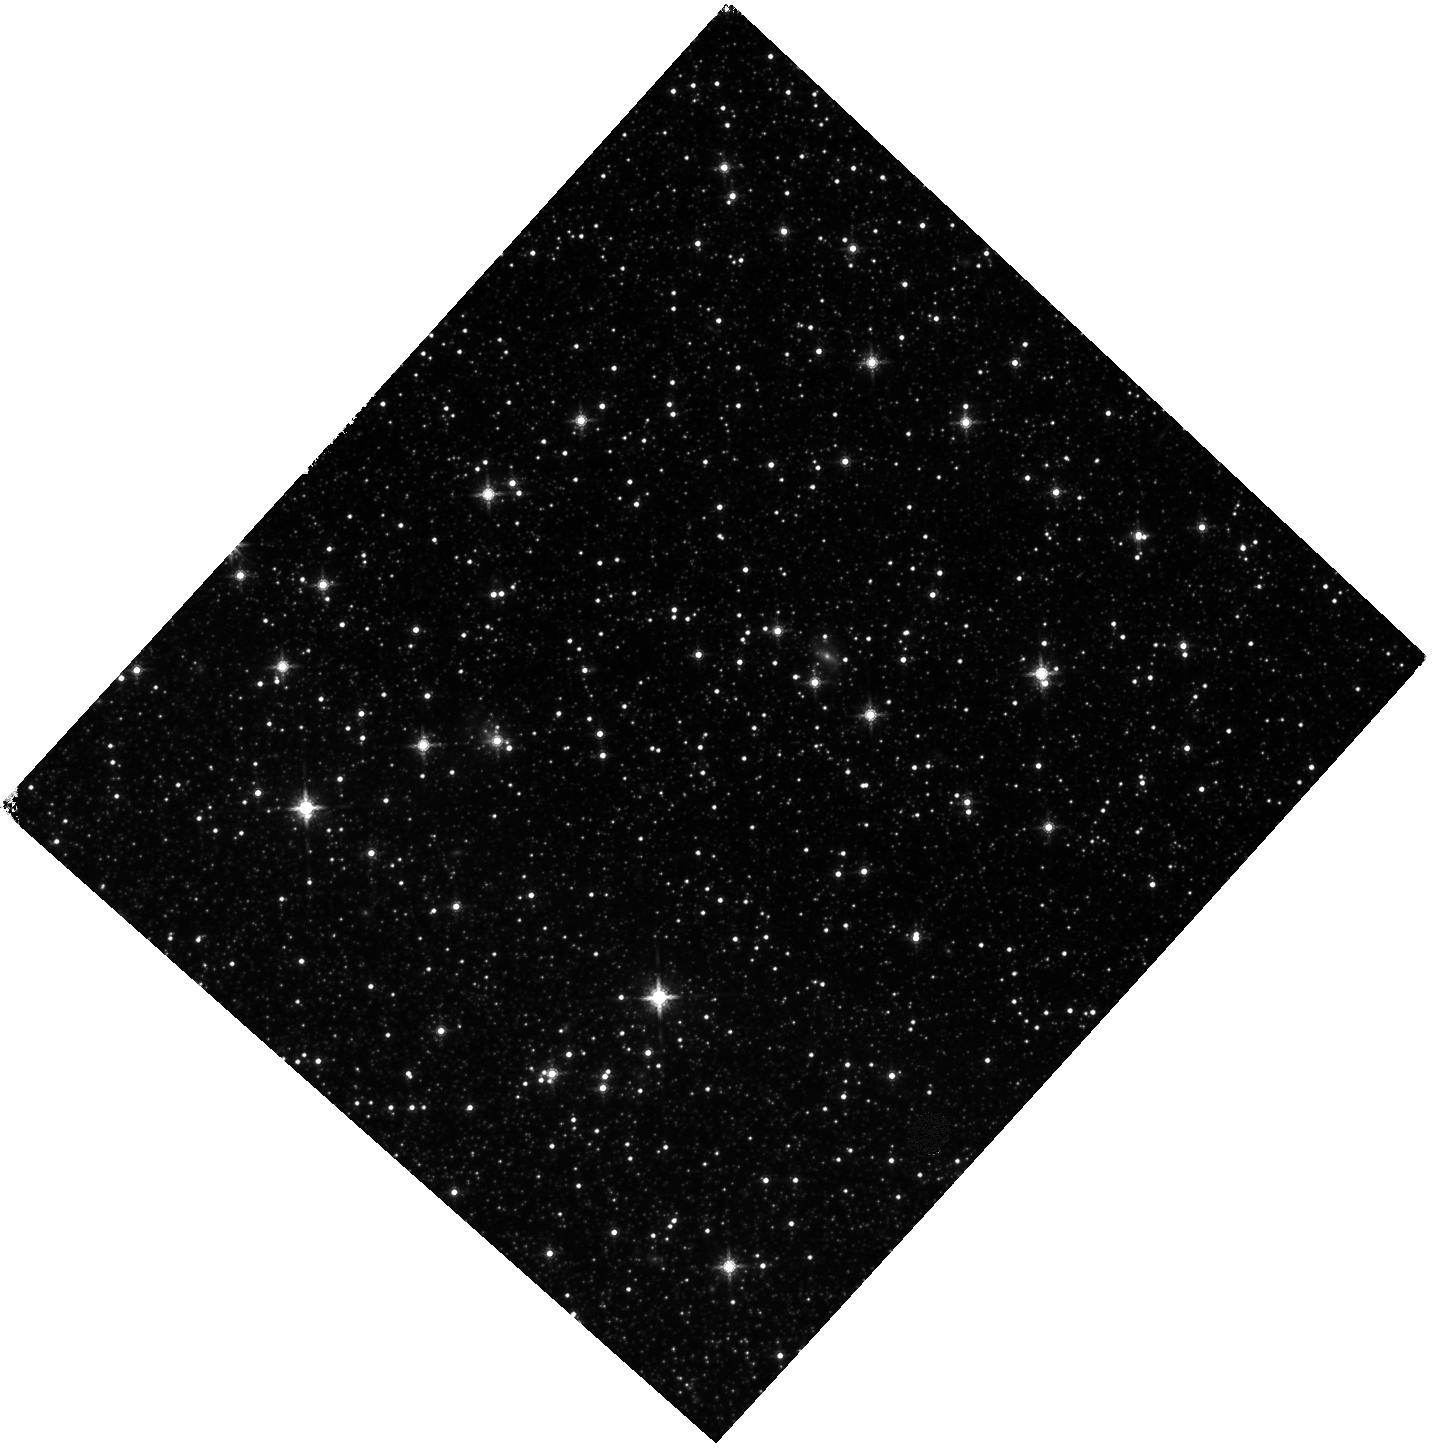
Target: SMC-F10-IR. Instrument: WFC3/IR. Filter: F160W. Exposure: 27 min. Observation ID: hst_13659_09_wfc3_ir_f160w_icnl09

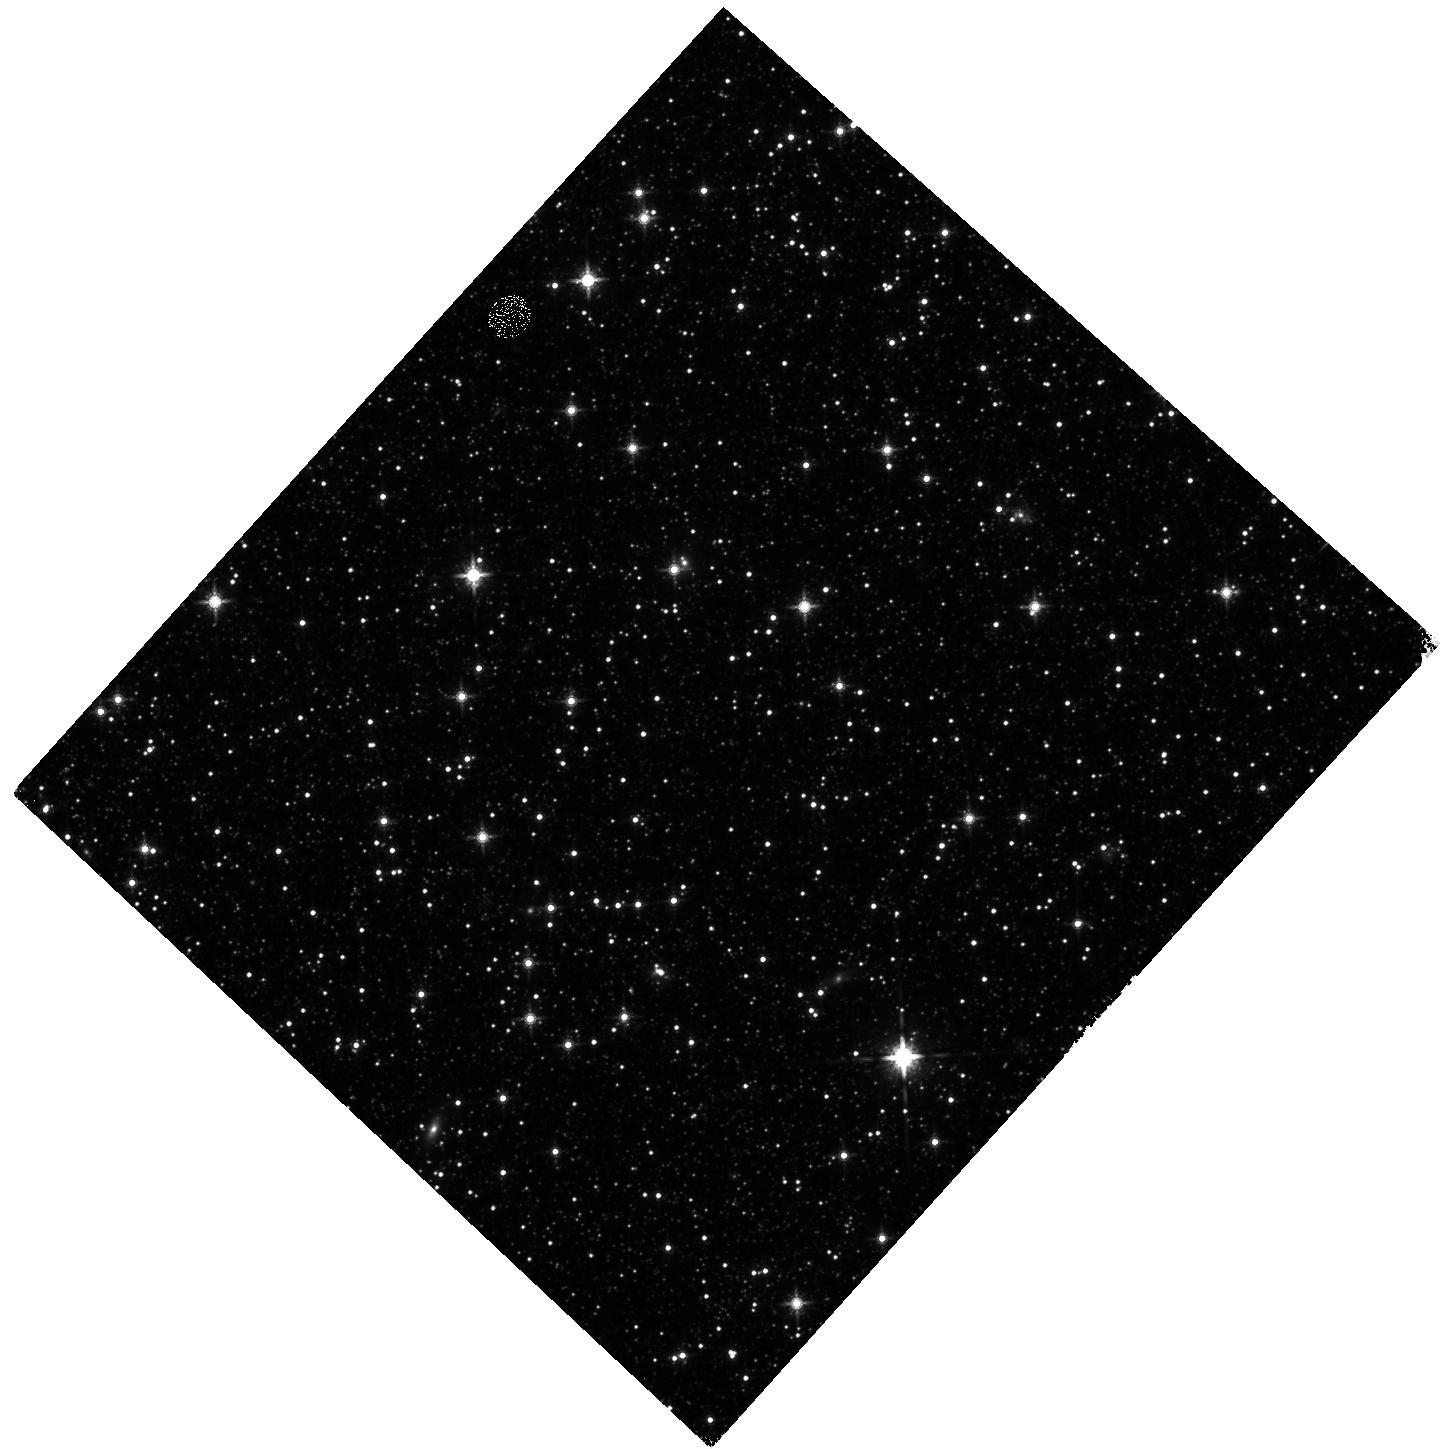
Target: SMC-F03-IR. Instrument: WFC3/IR. Filter: F160W. Exposure: 27 min. Observation ID: hst_13659_14_wfc3_ir_f160w_icnl14

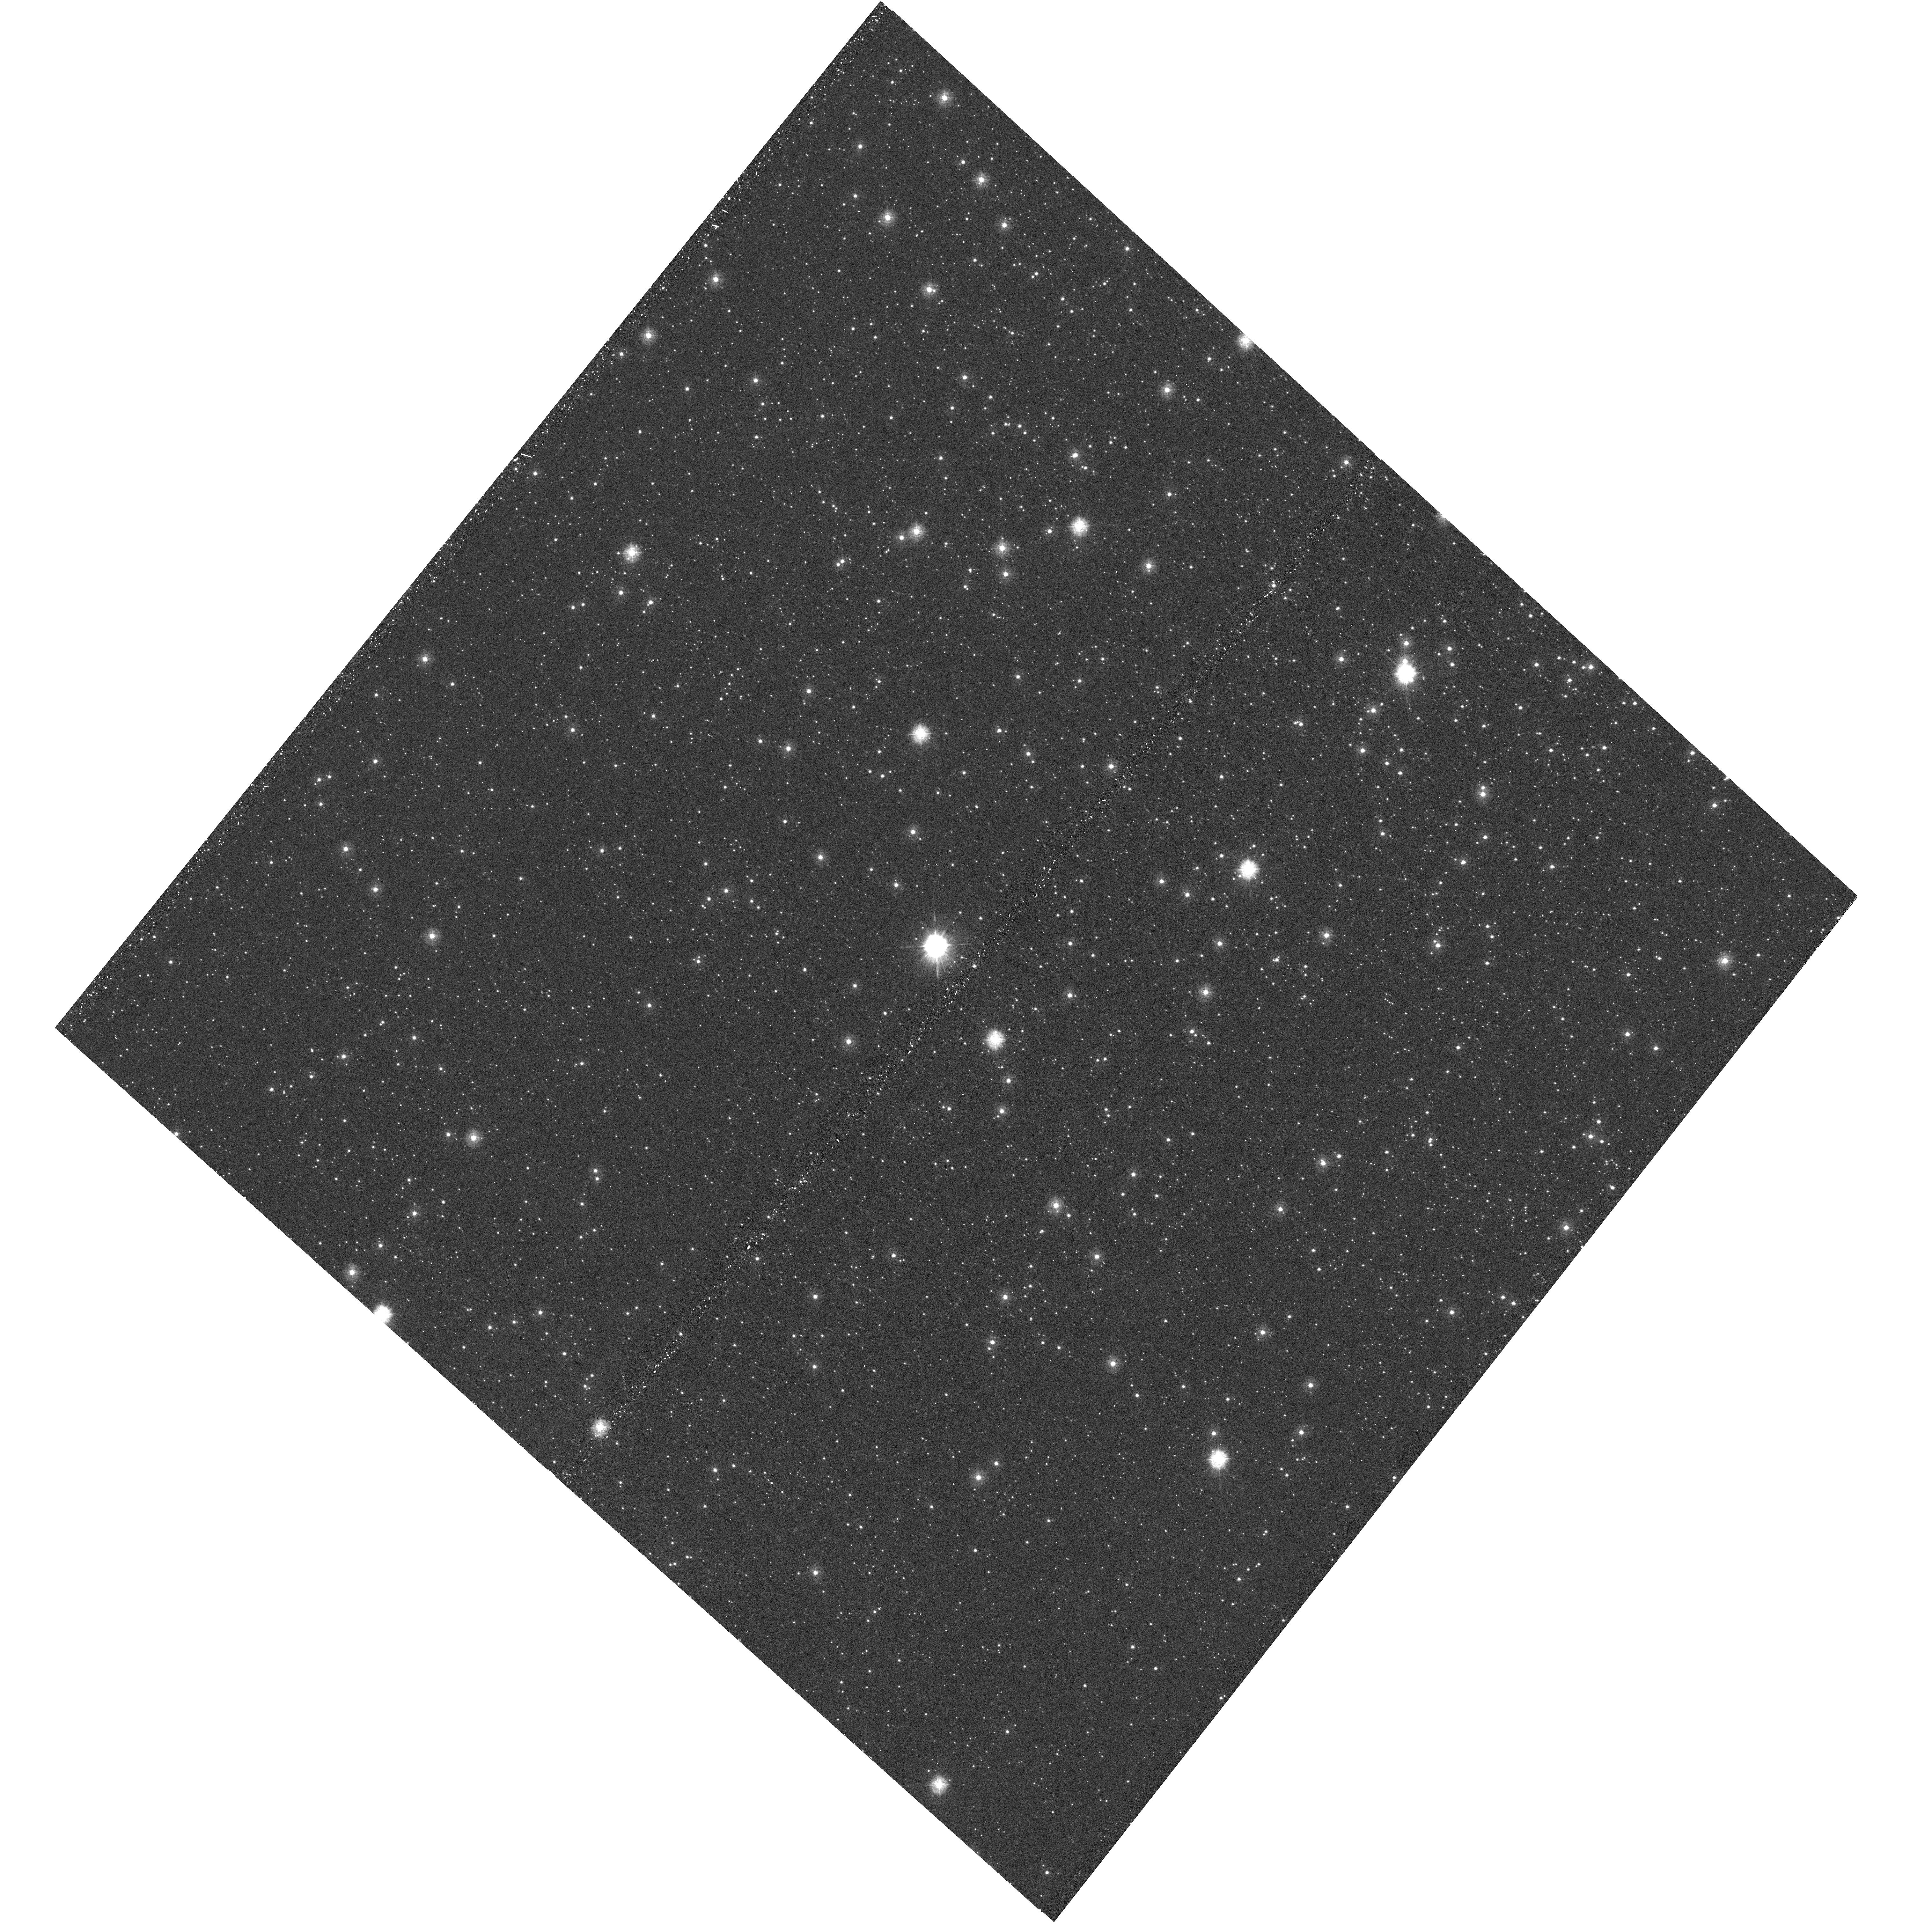
Target: SMC-F15-UVIS. Instrument: WFC3/UVIS. Filter: F275W. Exposure: 27 min. Observation ID: hst_13659_02_wfc3_uvis_f275w_icnl02

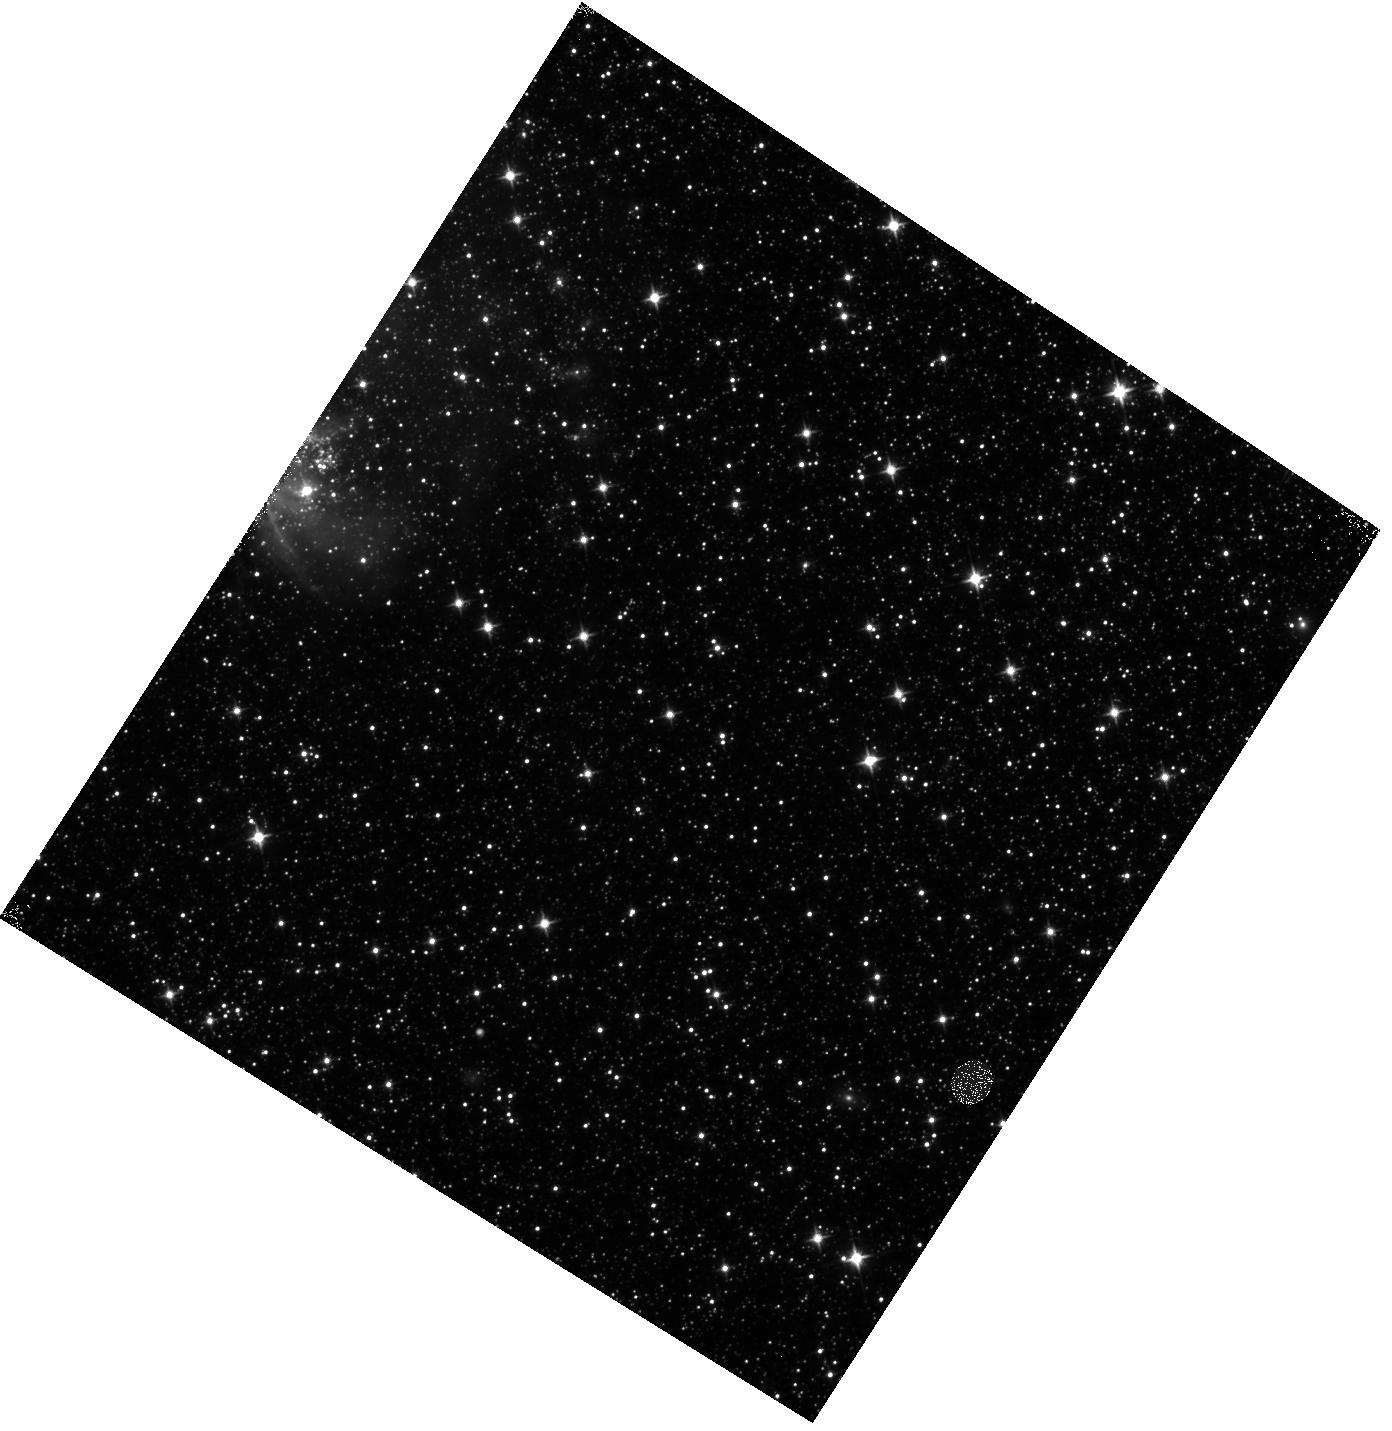
Target: SMC-F18-IR. Instrument: WFC3/IR. Filter: F110W. Exposure: 13 min. Observation ID: hst_13659_05_wfc3_ir_f110w_icnl05

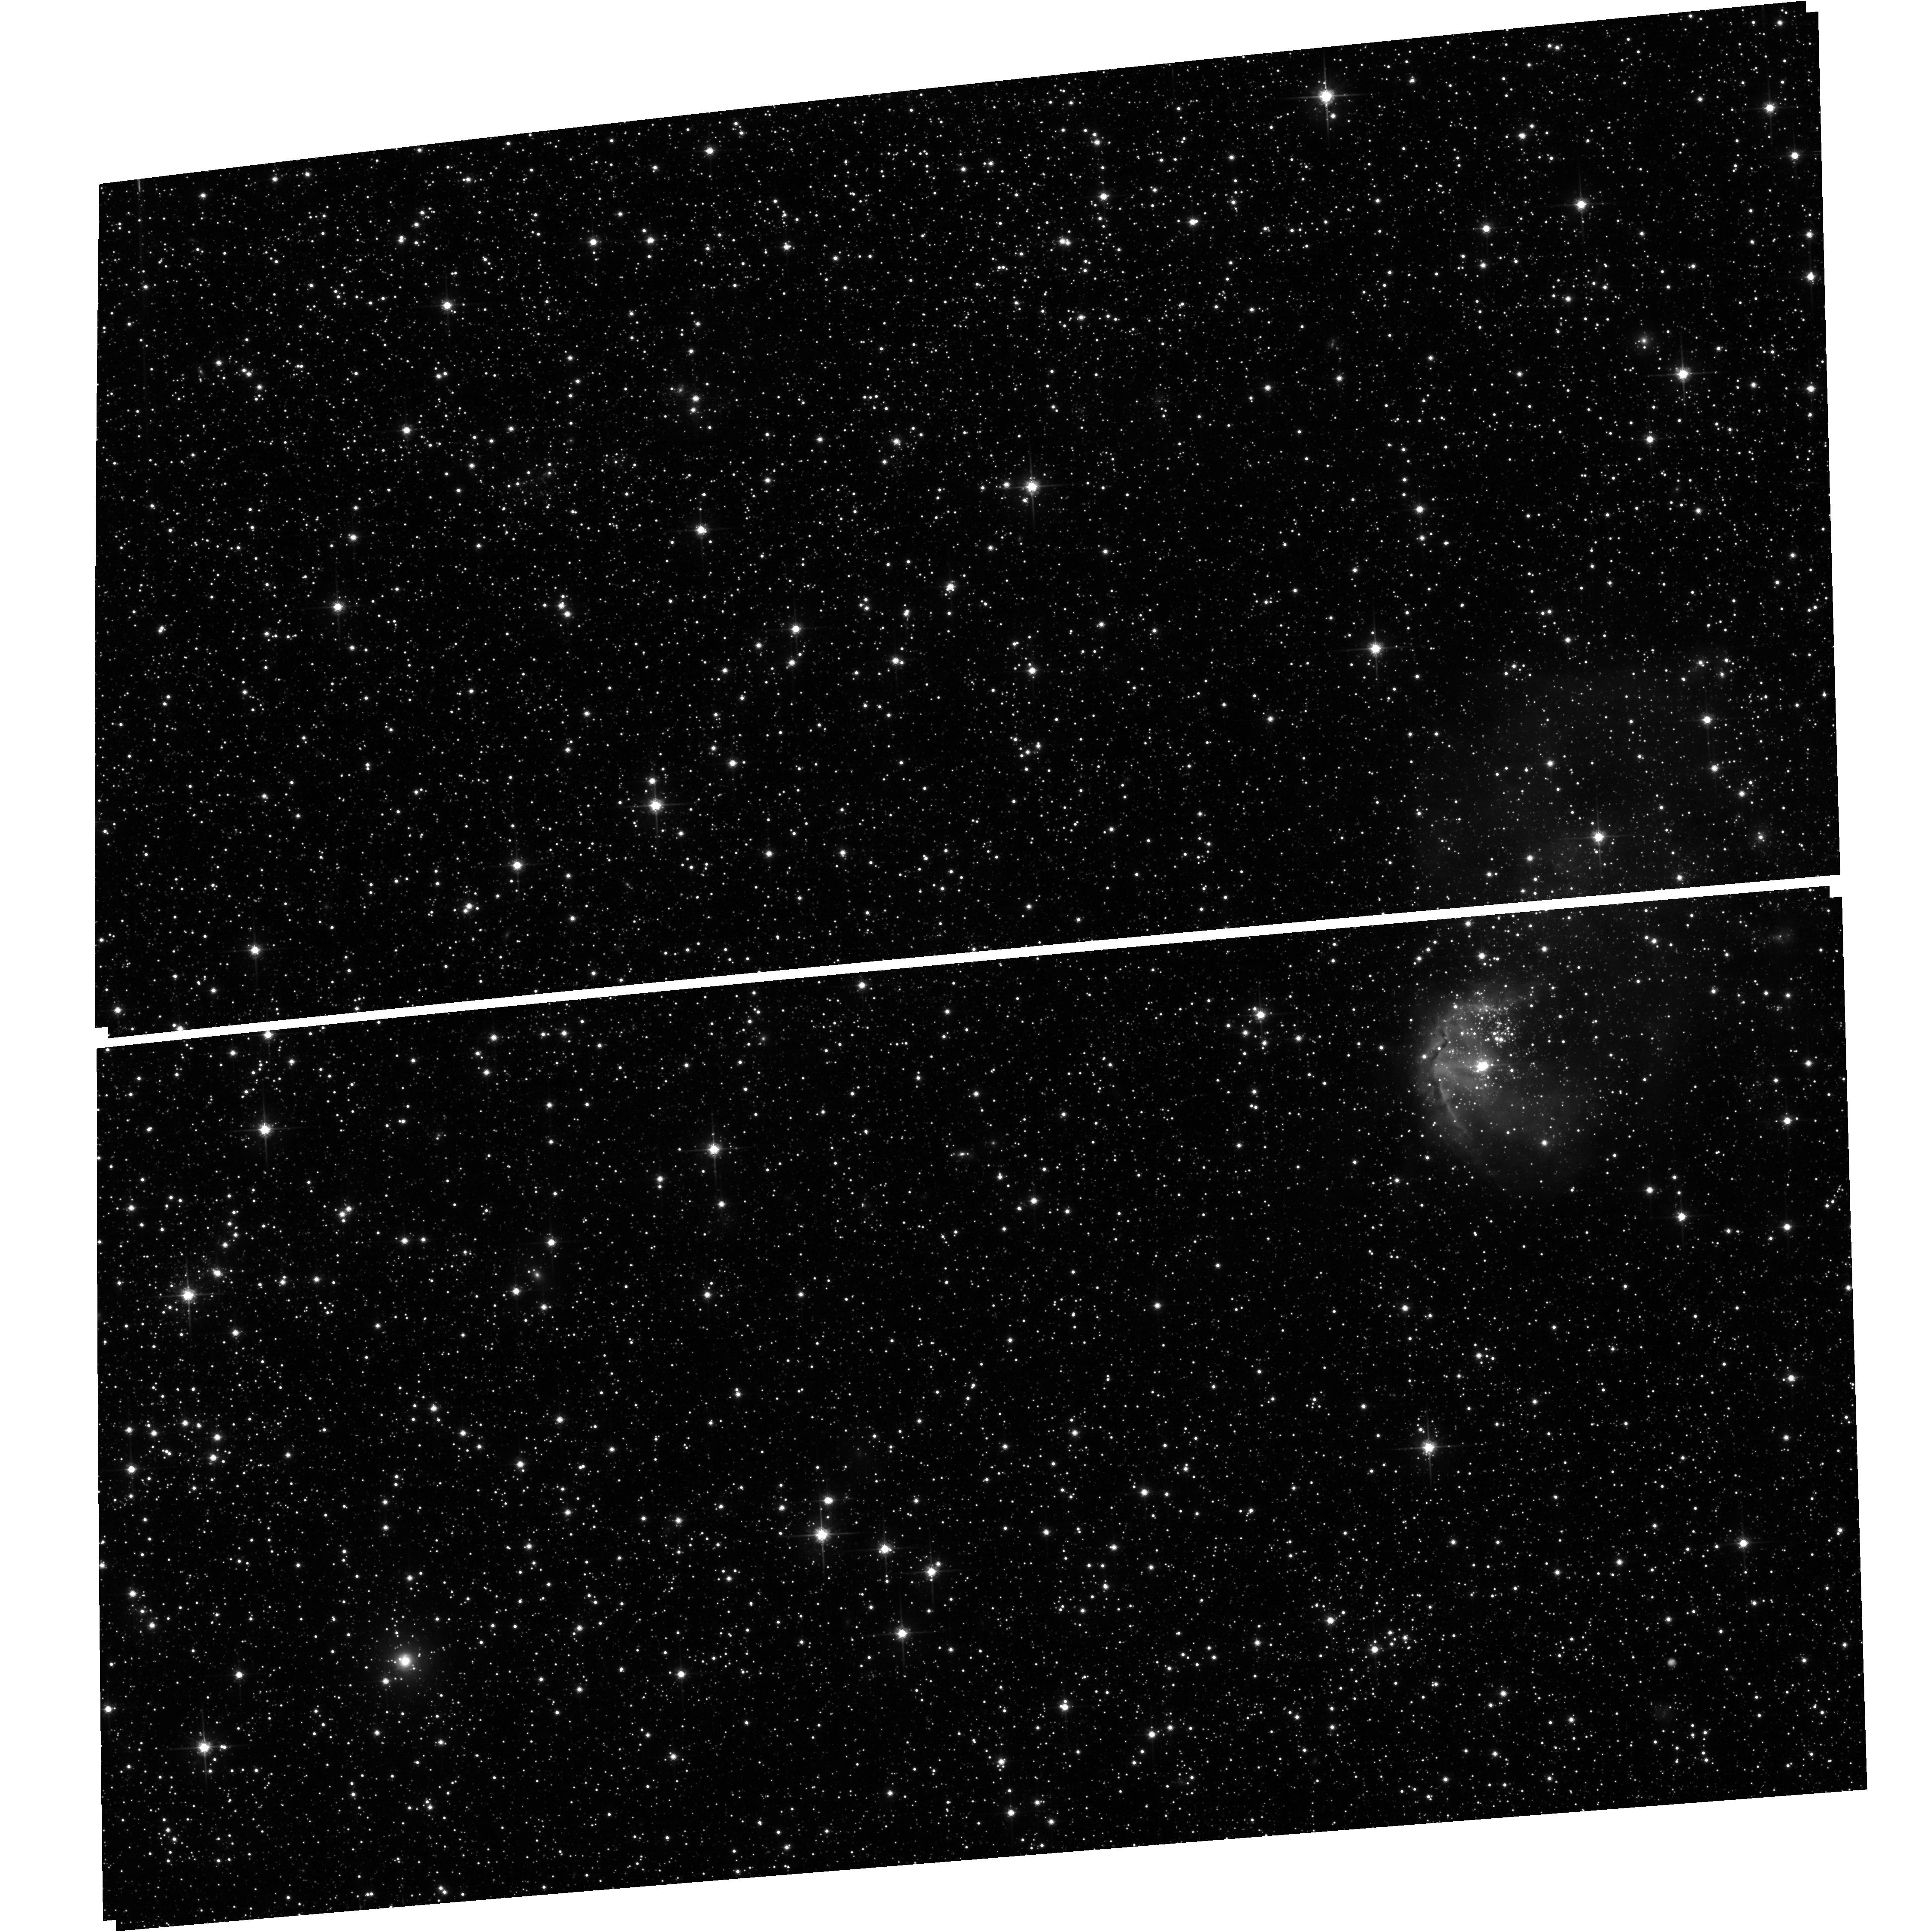
Target: SMC-F17-WFC. Instrument: ACS/WFC. Filter: F814W. Exposure: 31 min. Observation ID: hst_13659_01_acs_wfc_f814w_jcnl01

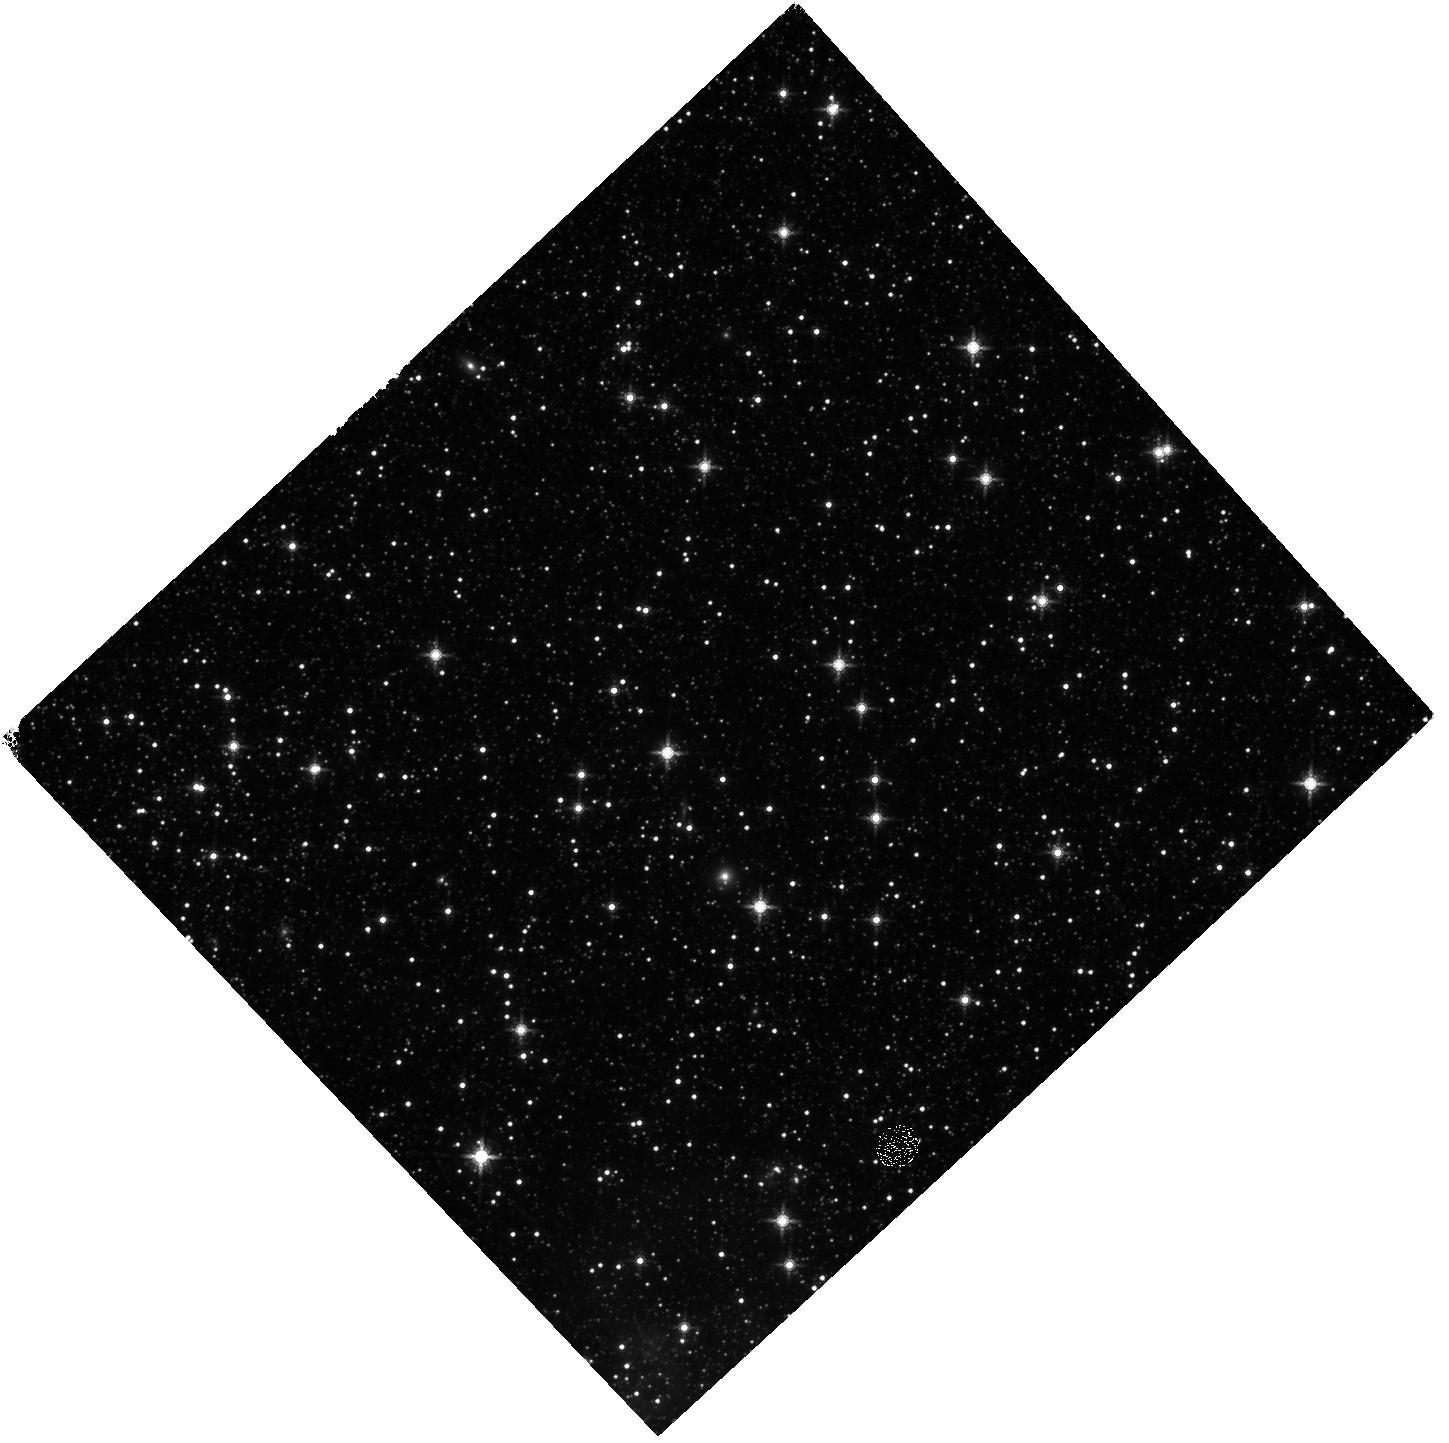
Target: SMC-F11-IR. Instrument: WFC3/IR. Filter: F160W. Exposure: 27 min. Observation ID: hst_13659_10_wfc3_ir_f160w_icnl10

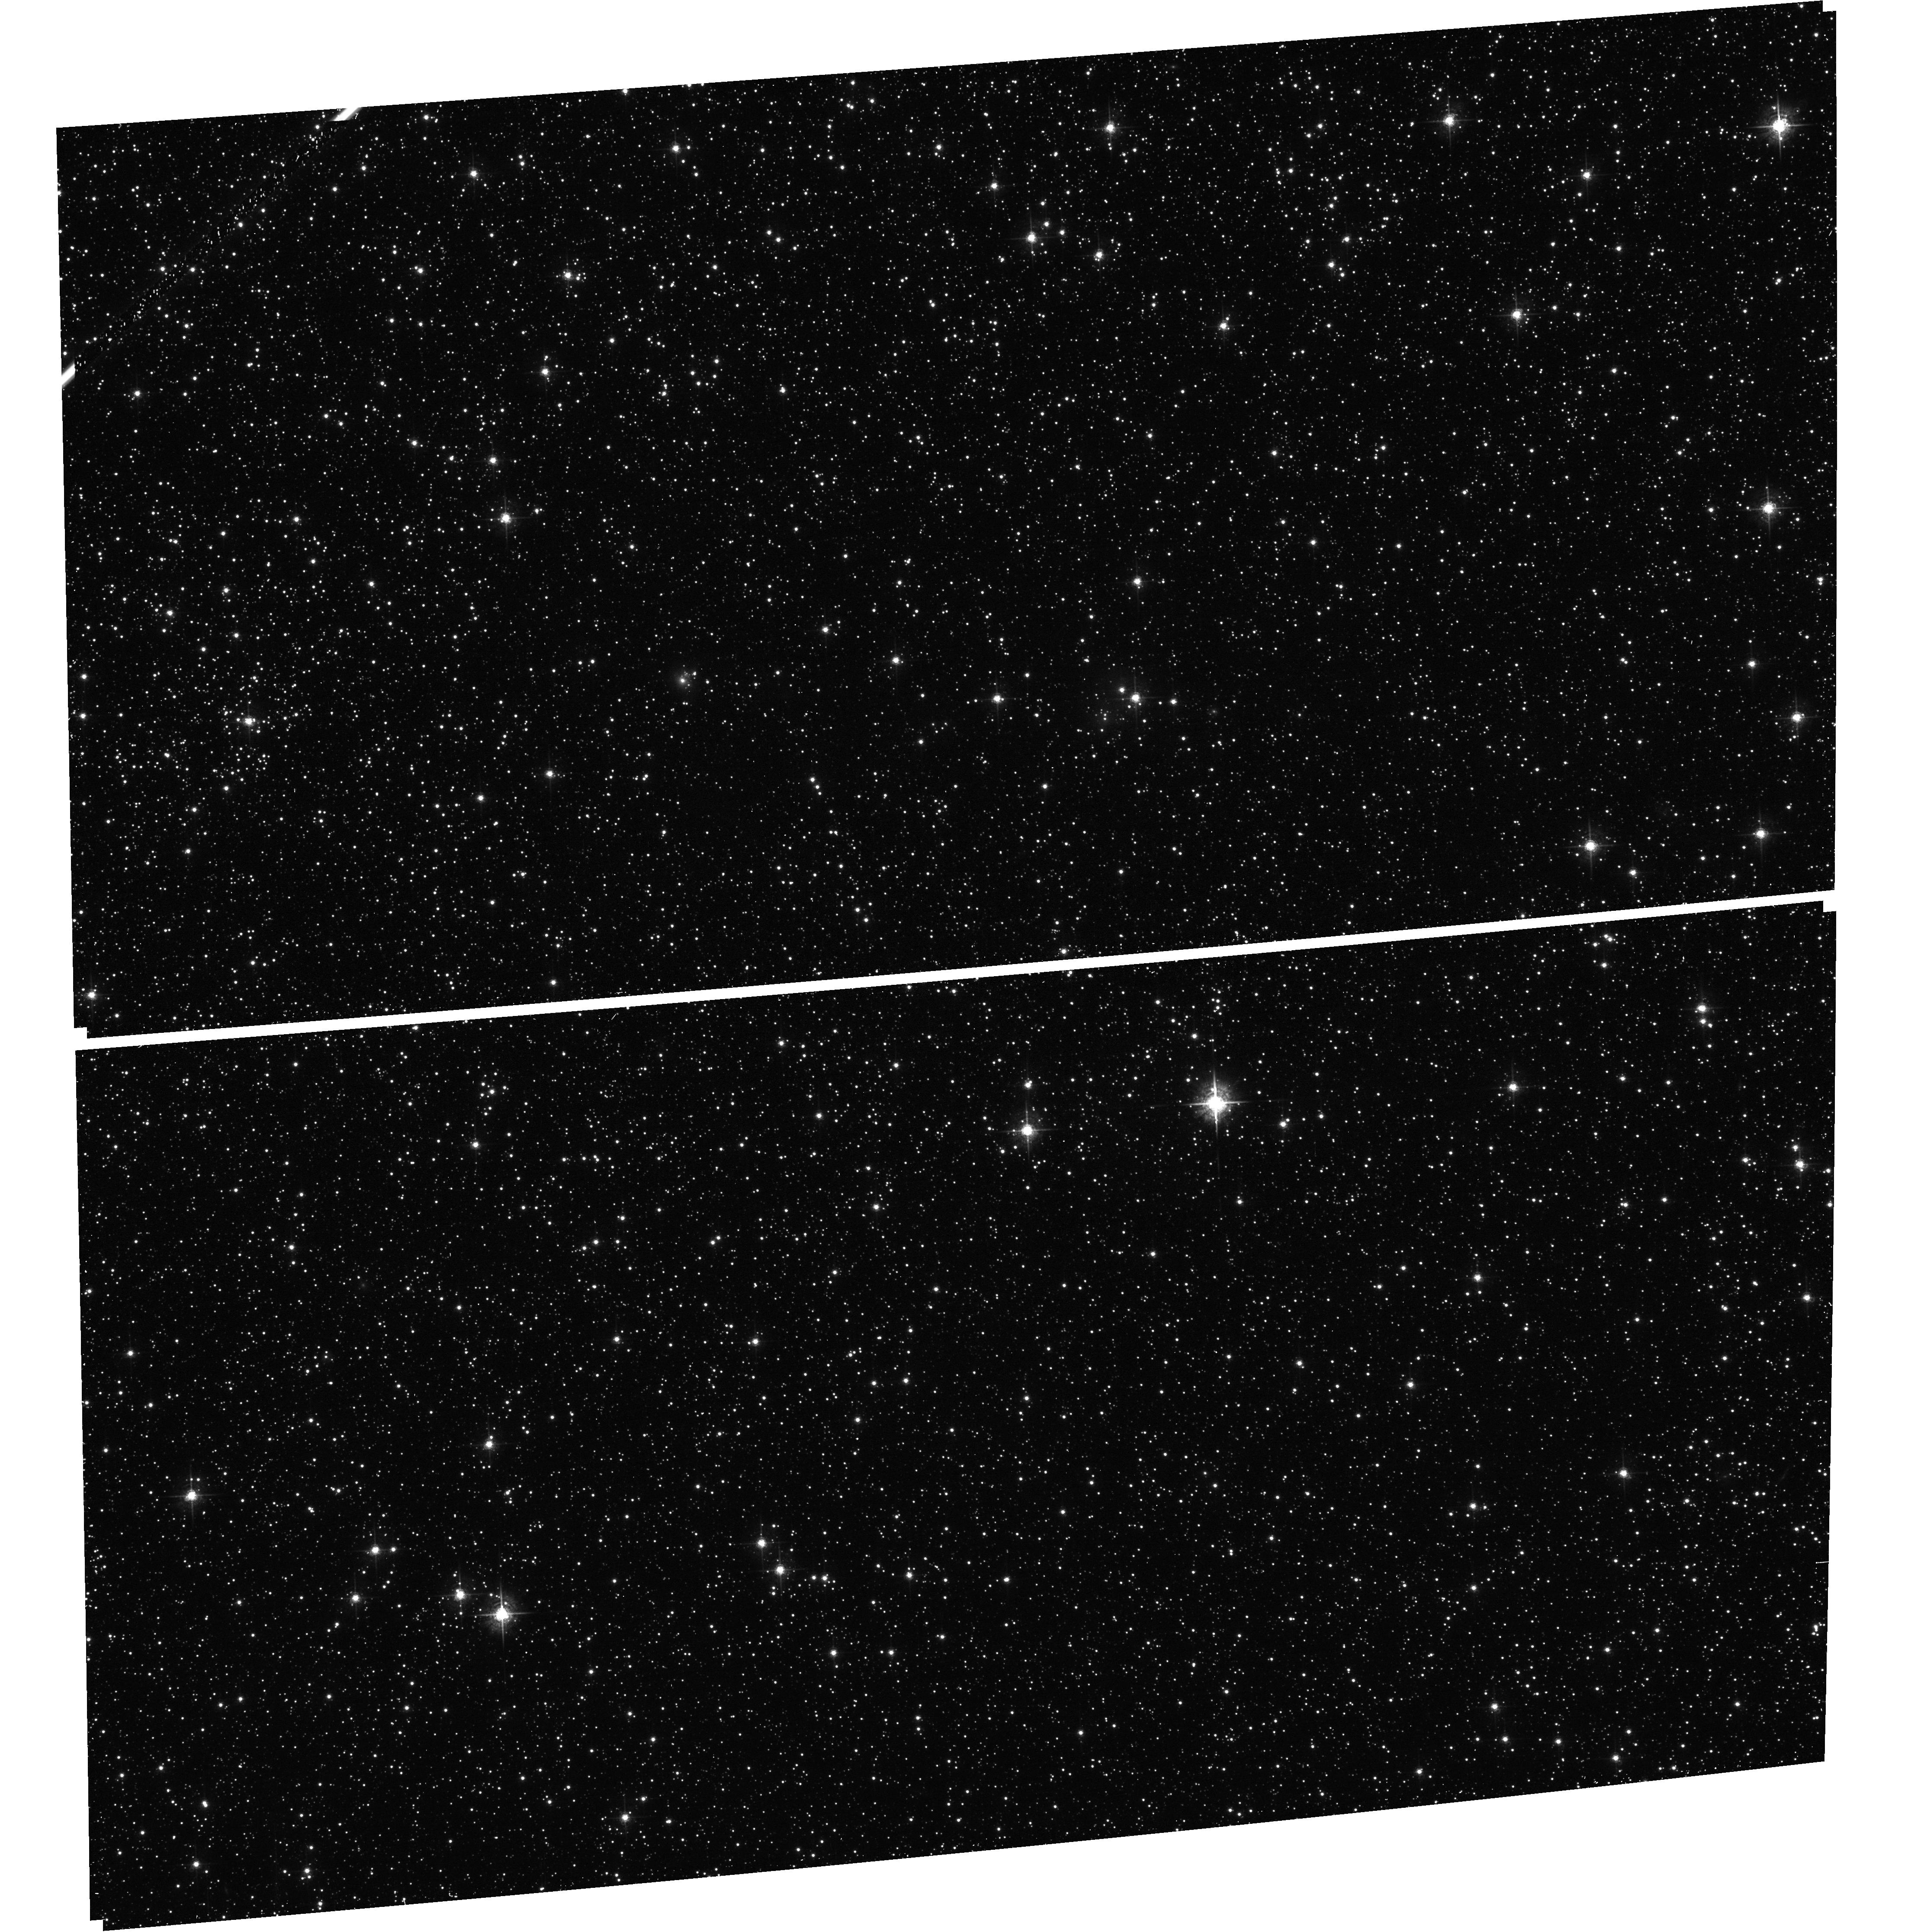
Target: SMC-F07-WFC. Instrument: ACS/WFC. Filter: F550M. Exposure: 12 min. Observation ID: hst_13659_09_acs_wfc_f550m_jcnl09

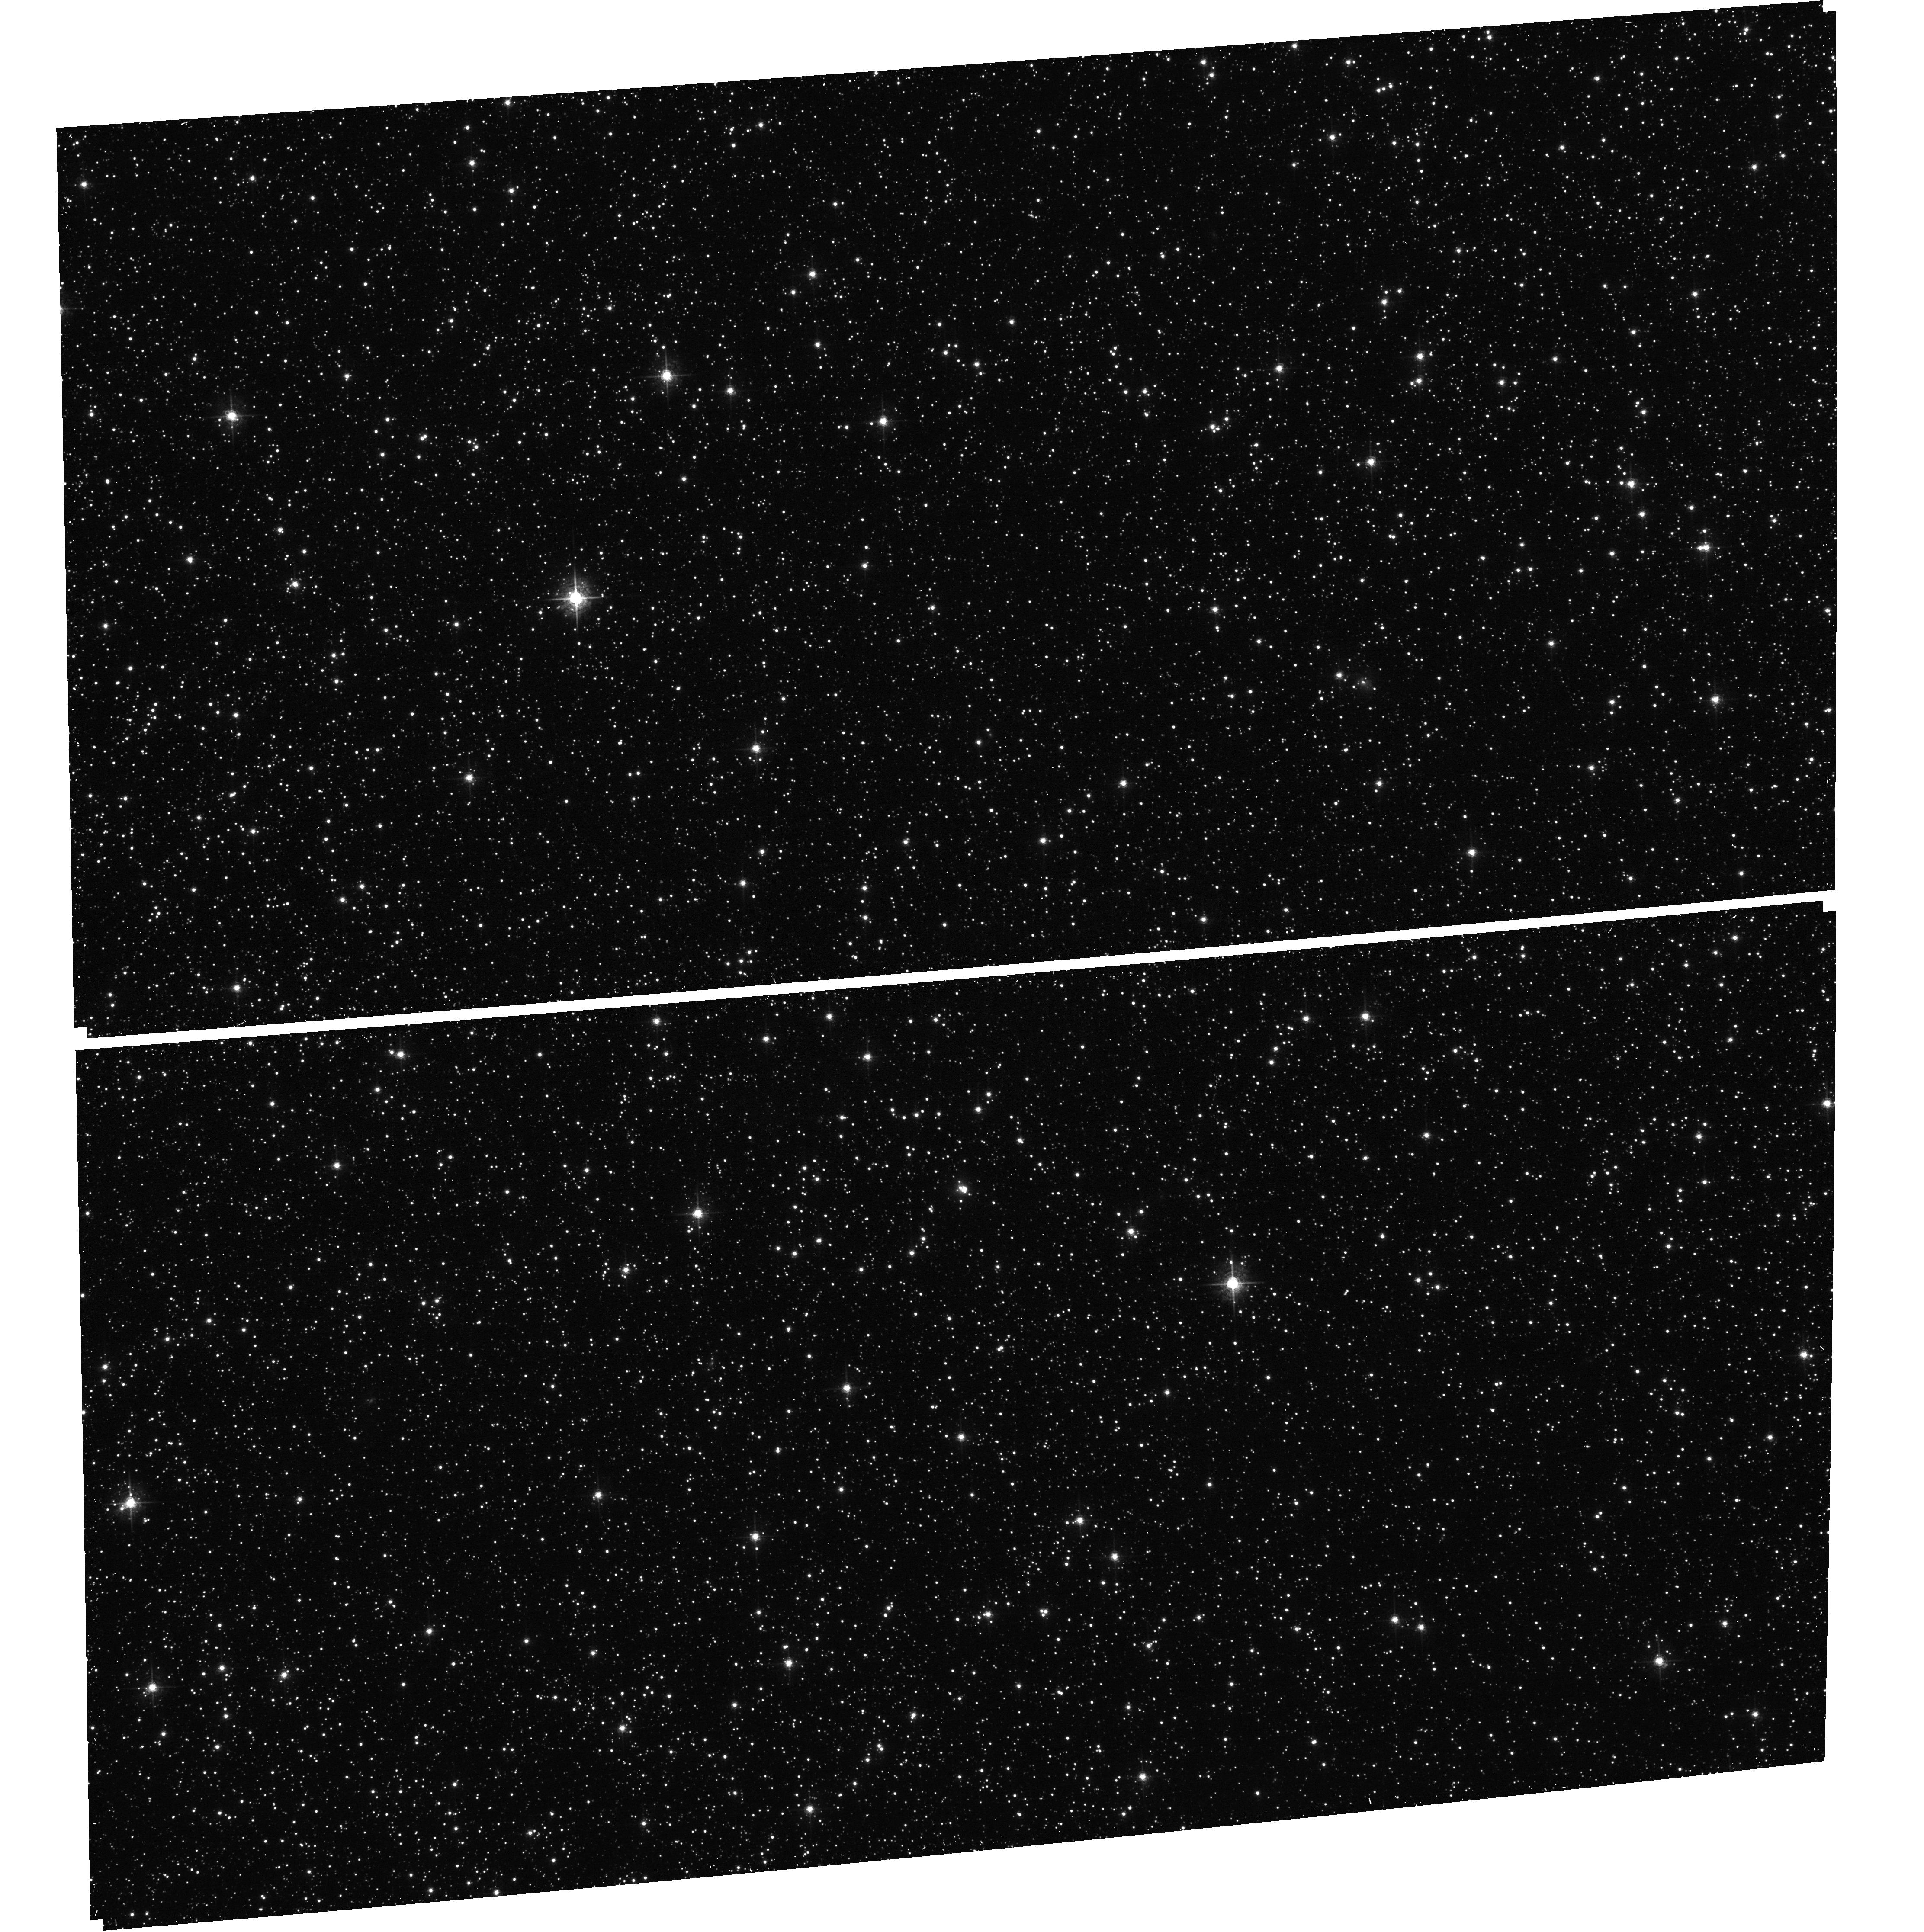
Target: SMC-F03-WFC. Instrument: ACS/WFC. Filter: F550M. Exposure: 12 min. Observation ID: hst_13659_17_acs_wfc_f550m_jcnl17

A New View of Dust at Low Metallicity: The First Maps of SMC Extinction Curves (PI: Sandstrom, Karin Marie)

In order to constrain basic dust physics and anchor the interpretation of both UV/optical extinction and IR emission at low and high redshifts, we propose seven-filter photometry of a key region in the Small Magellanic Cloud (SMC). Via a cutting-edge technique demonstrated to work in M31 we will use these data to construct the first ever maps of the extinction curve shape (Rv), 2175 Angstrom bump strength, and dust column (Av) across a low metallicity environment. These maps will allow us to (1) measure the true distribution of extinction curves in the SMC, which is frequently used as a template for low metallicity extinction; (2) rigorously test whether PAHs are the carriers of the 2175 Angstrom extinction feature; and (3) place the estimation of dust masses from IR emission in low metallicity systems on a firm empirical and observational footing. Dust regulates the structure and evolution of interstellar medium (ISM) and shapes the optical and ultraviolet emission of galaxies. Its emission at infrared and mm wavelengths represents a powerful tool to probe the ISM out to the highest redshifts. Understanding the physics and interpretation of dust absorption and emission as a function of metallicity is critical to a vast range of science and mapping key dust properties is a new application, uniquely possible with UV through NIR imaging from HST. As such, we expect this program to have wide ranging scientific impact.